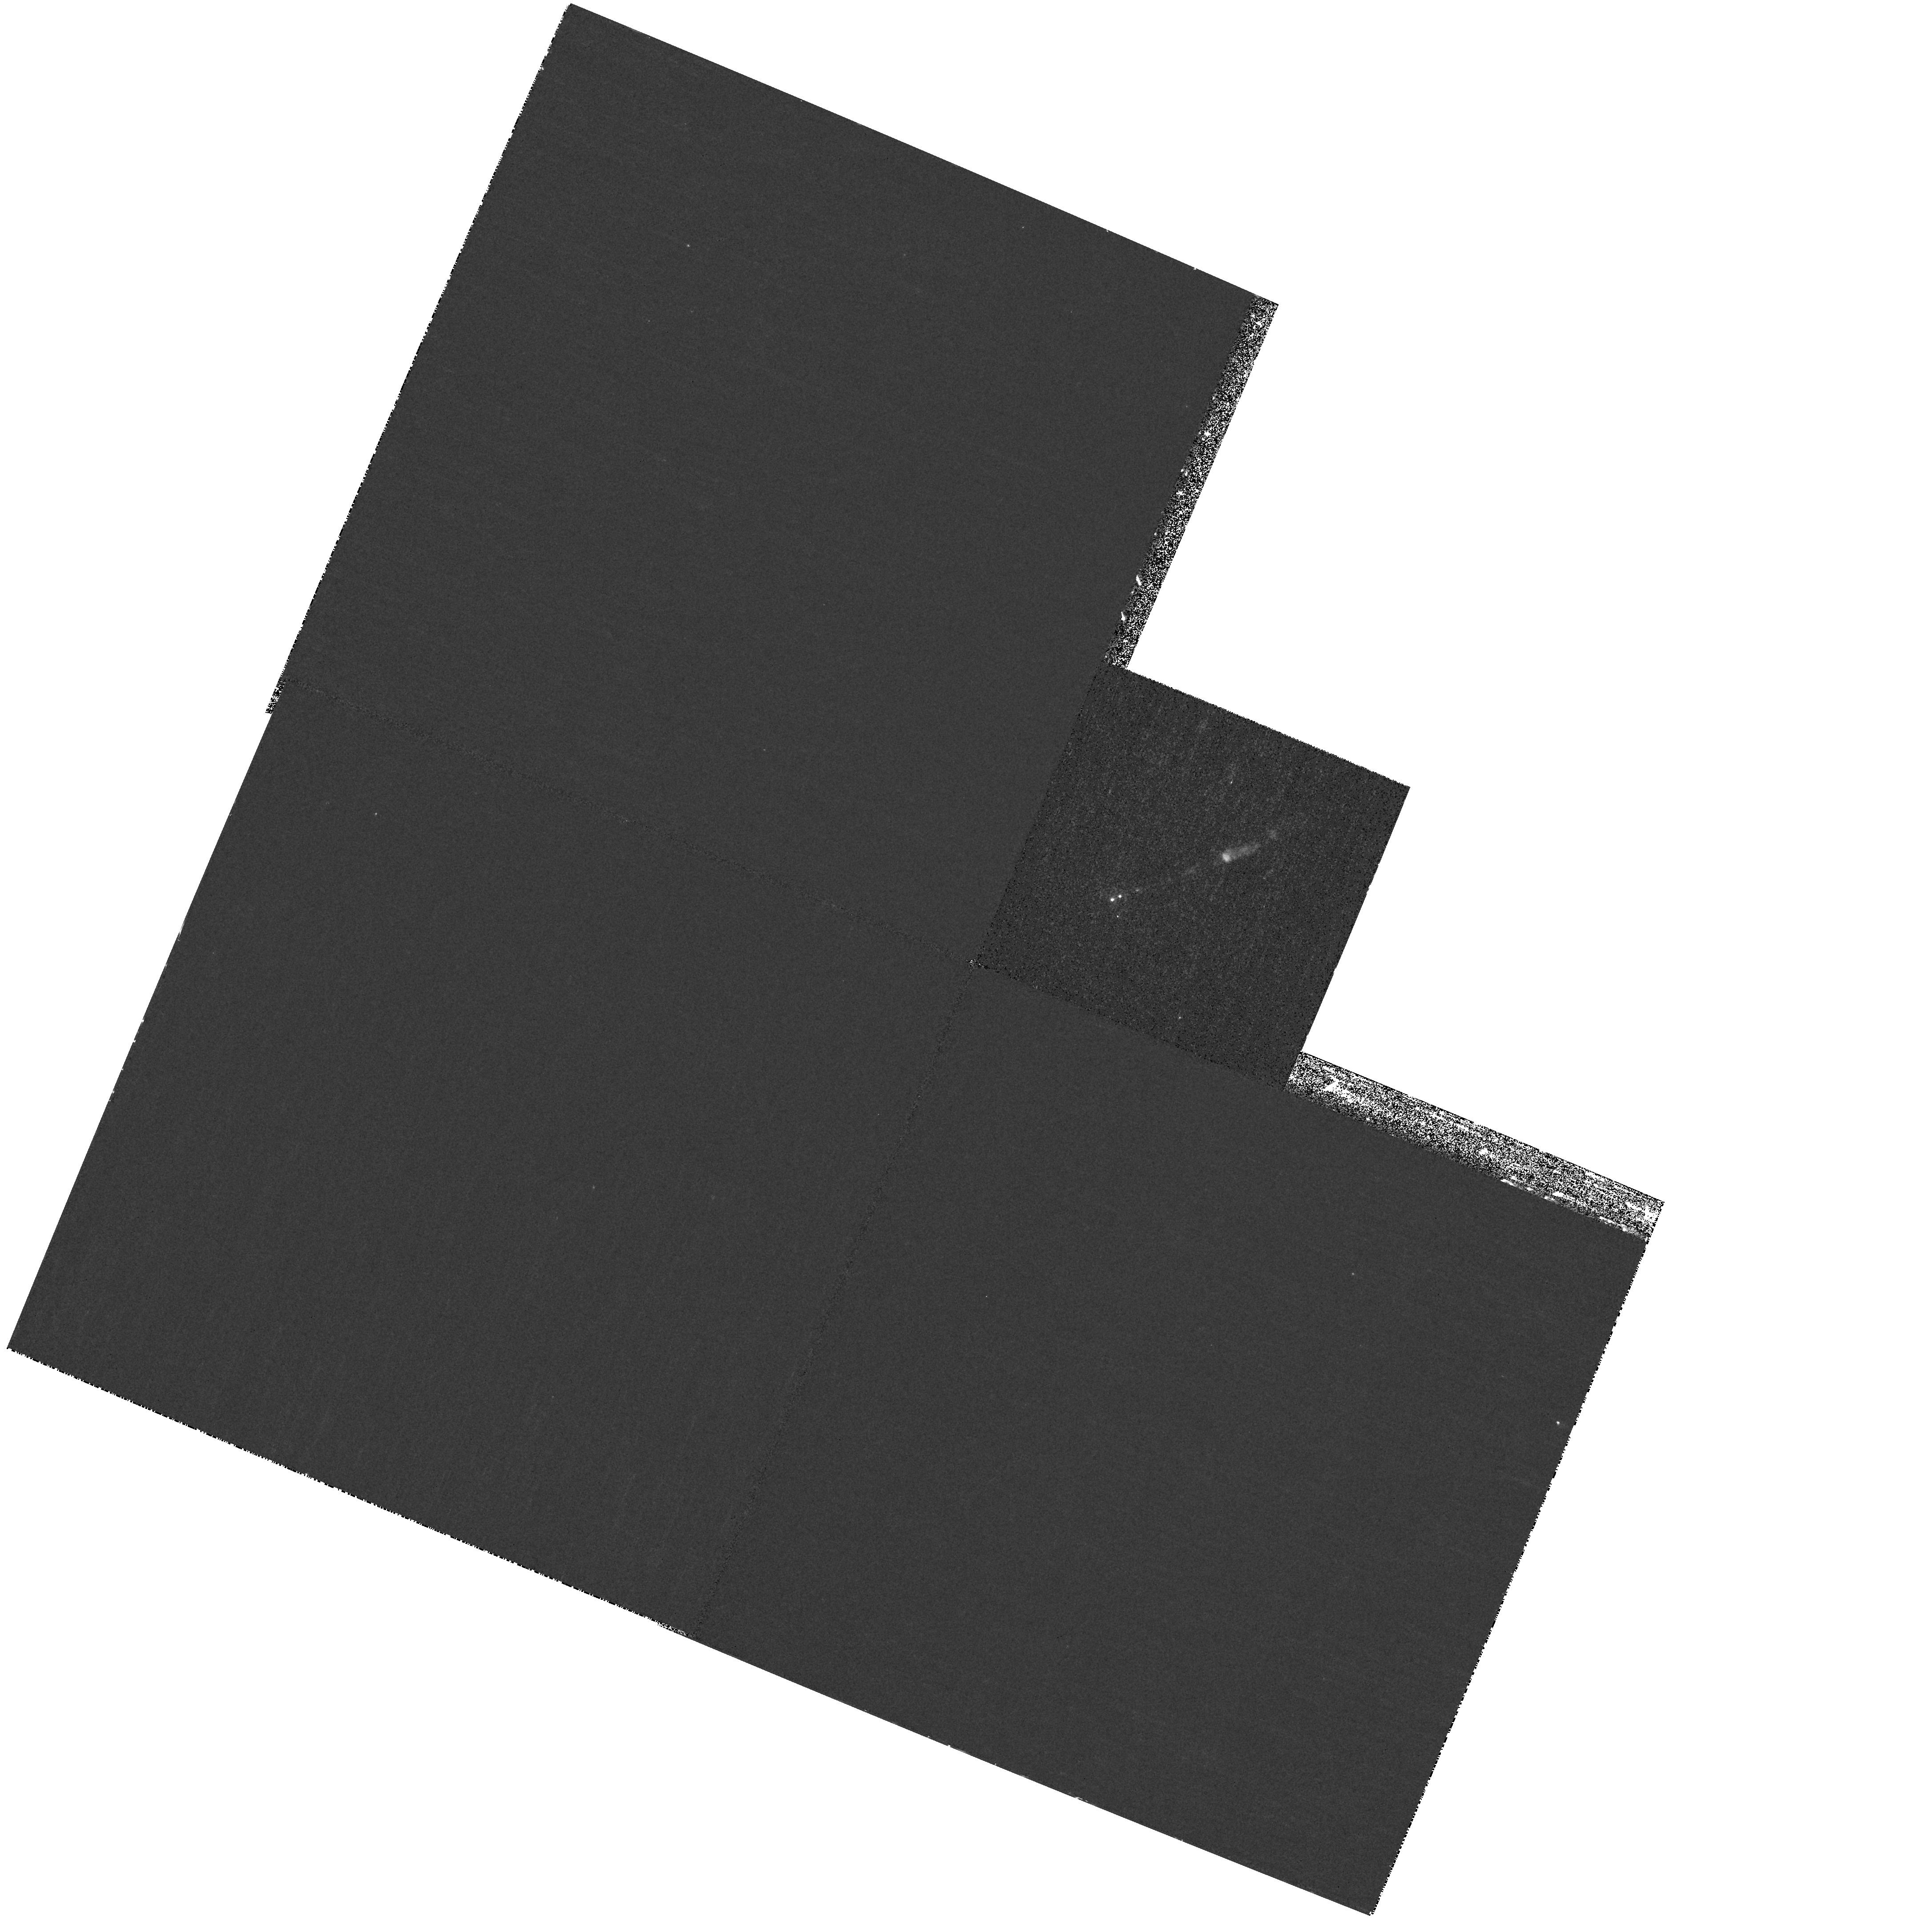
Target: M87-JET. Instrument: WFPC2/PC. Filter: F255W. Exposure: 32 min. Observation ID: hst_11216_20_wfpc2_pc_f255w_ua2r20

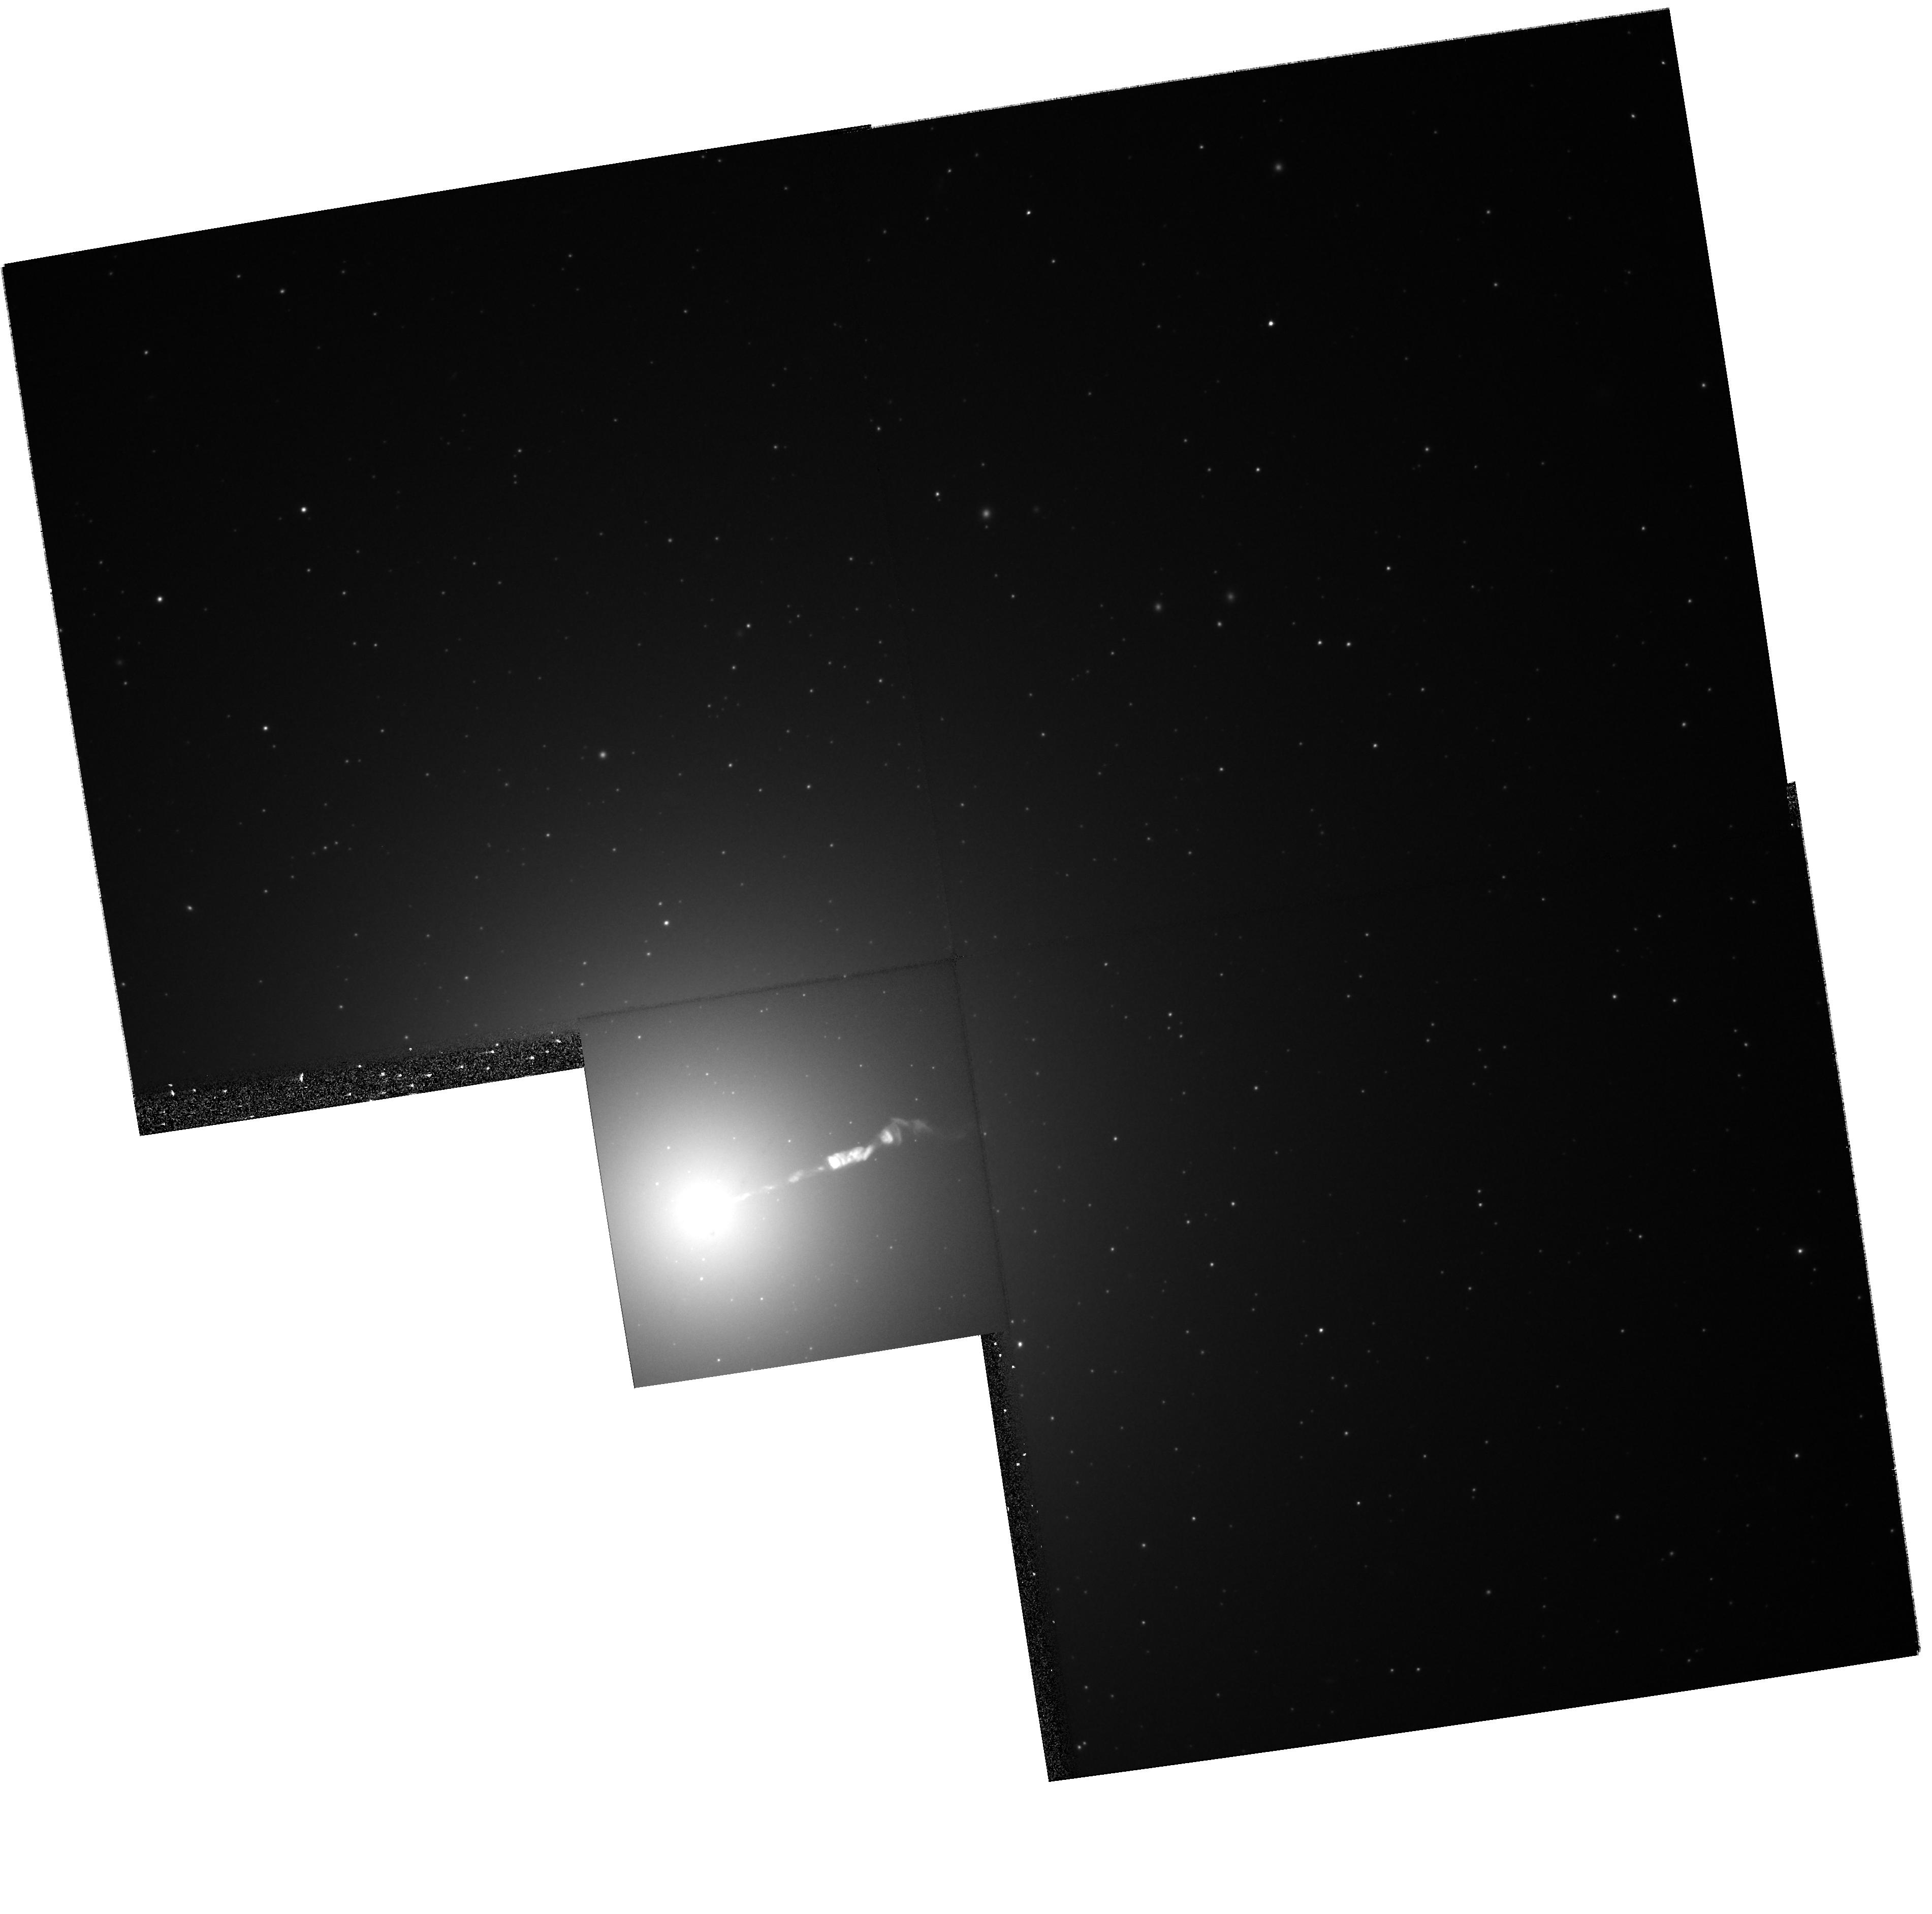
Target: M87-JET. Instrument: WFPC2/PC. Filter: F606W. Exposure: 16 min. Observation ID: hst_11216_51_wfpc2_pc_f606w_ua2r51

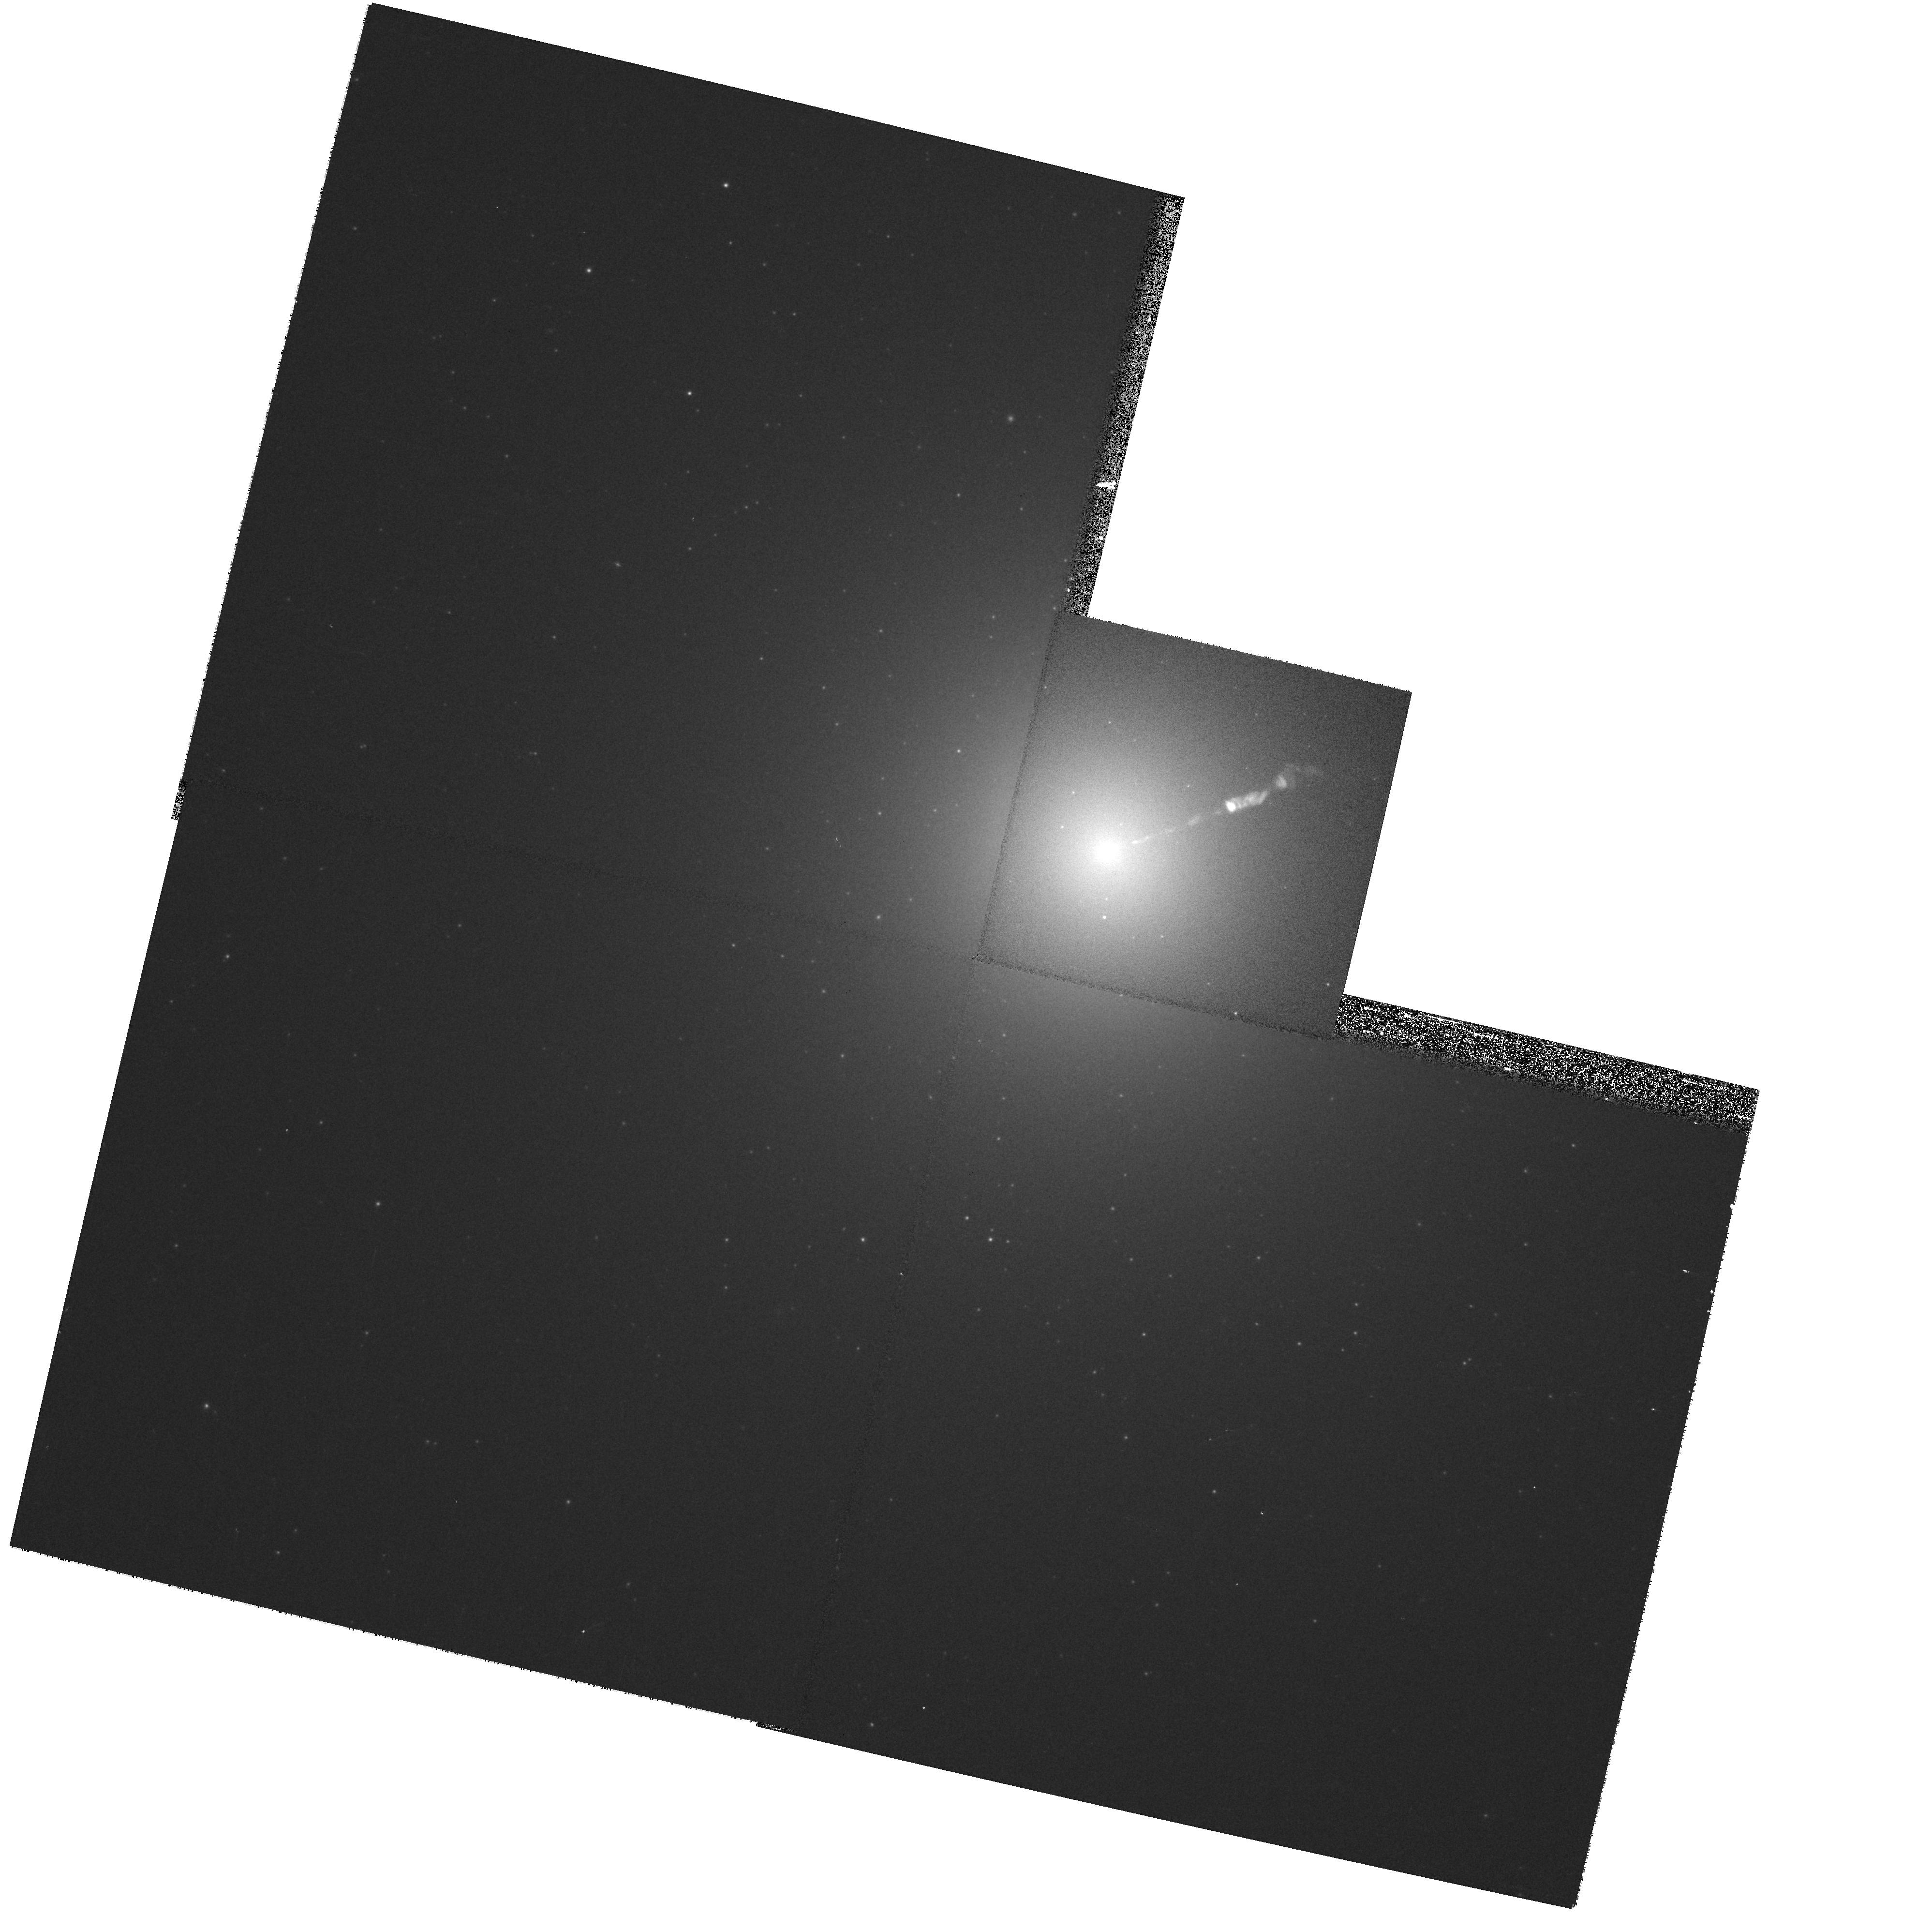
Target: M87-JET. Instrument: WFPC2/PC. Filter: F814W. Exposure: 1 min. Observation ID: hst_11216_11_wfpc2_pc_f814w_ua2r11

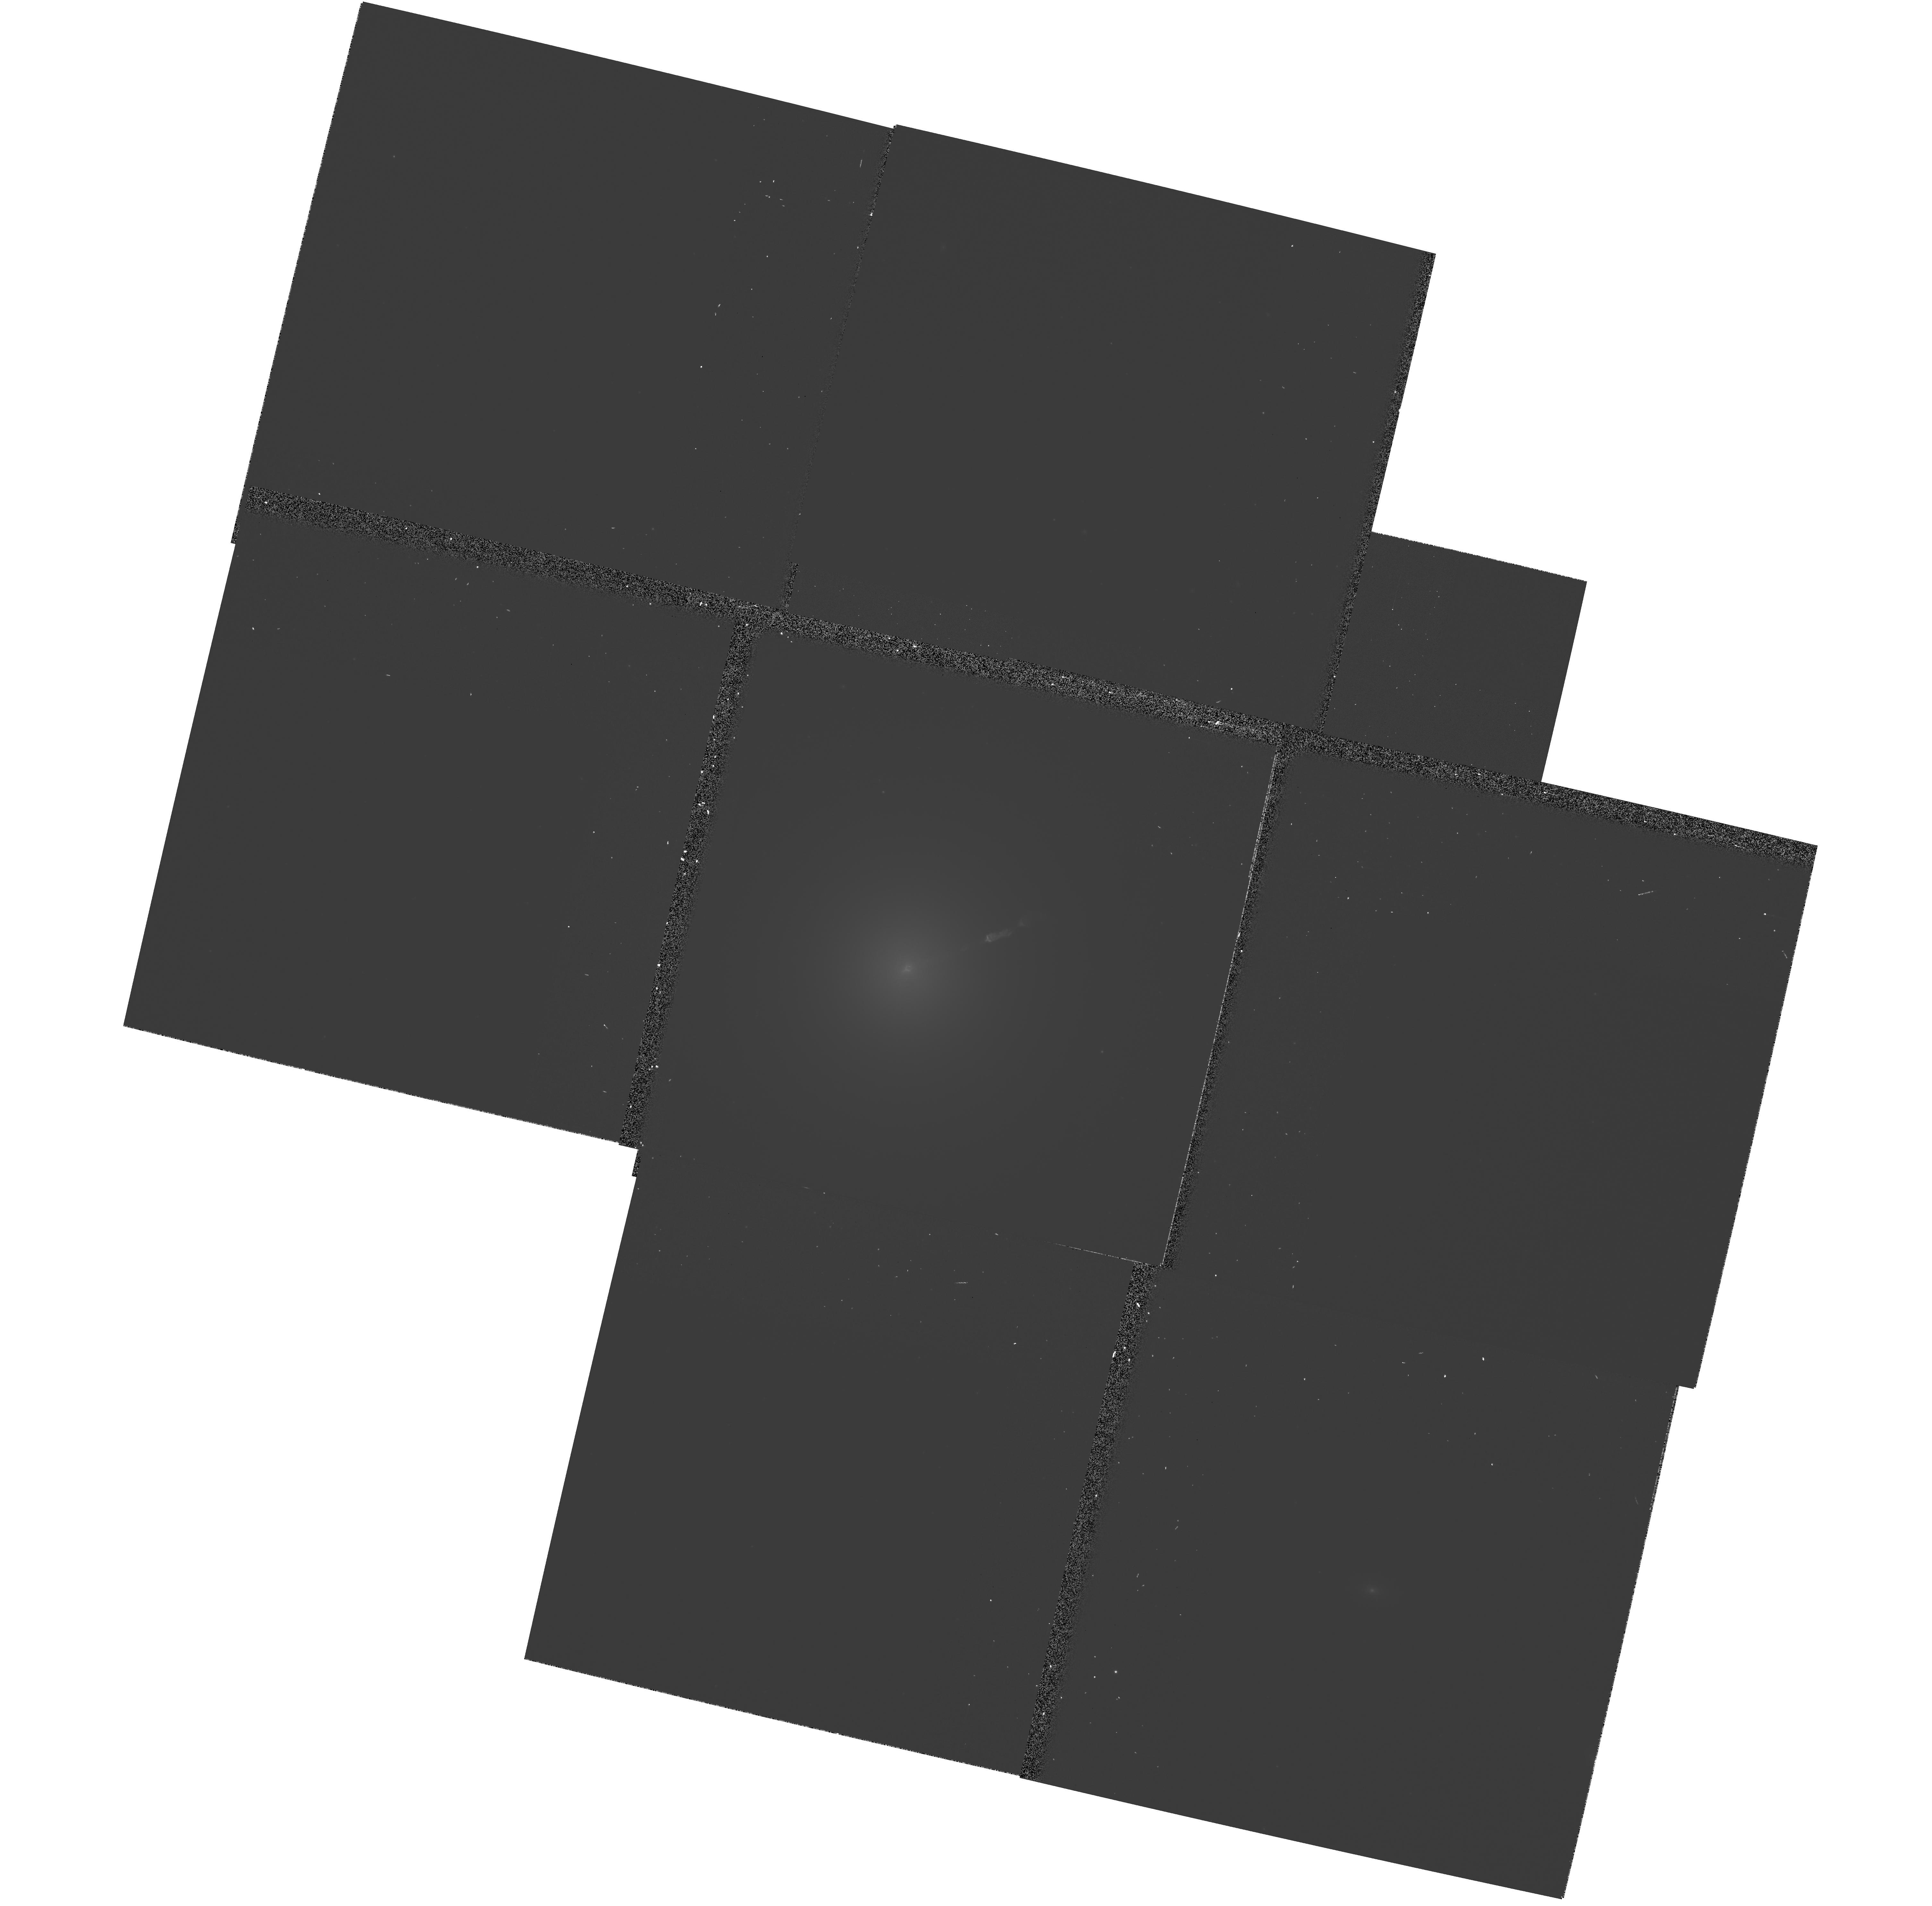
Target: M87-JET. Instrument: WFPC2/PC. Filter: F606W-POLQ. Exposure: 8 min. Observation ID: hst_11216_12_wfpc2_pc_f606w-polq_ua2r12

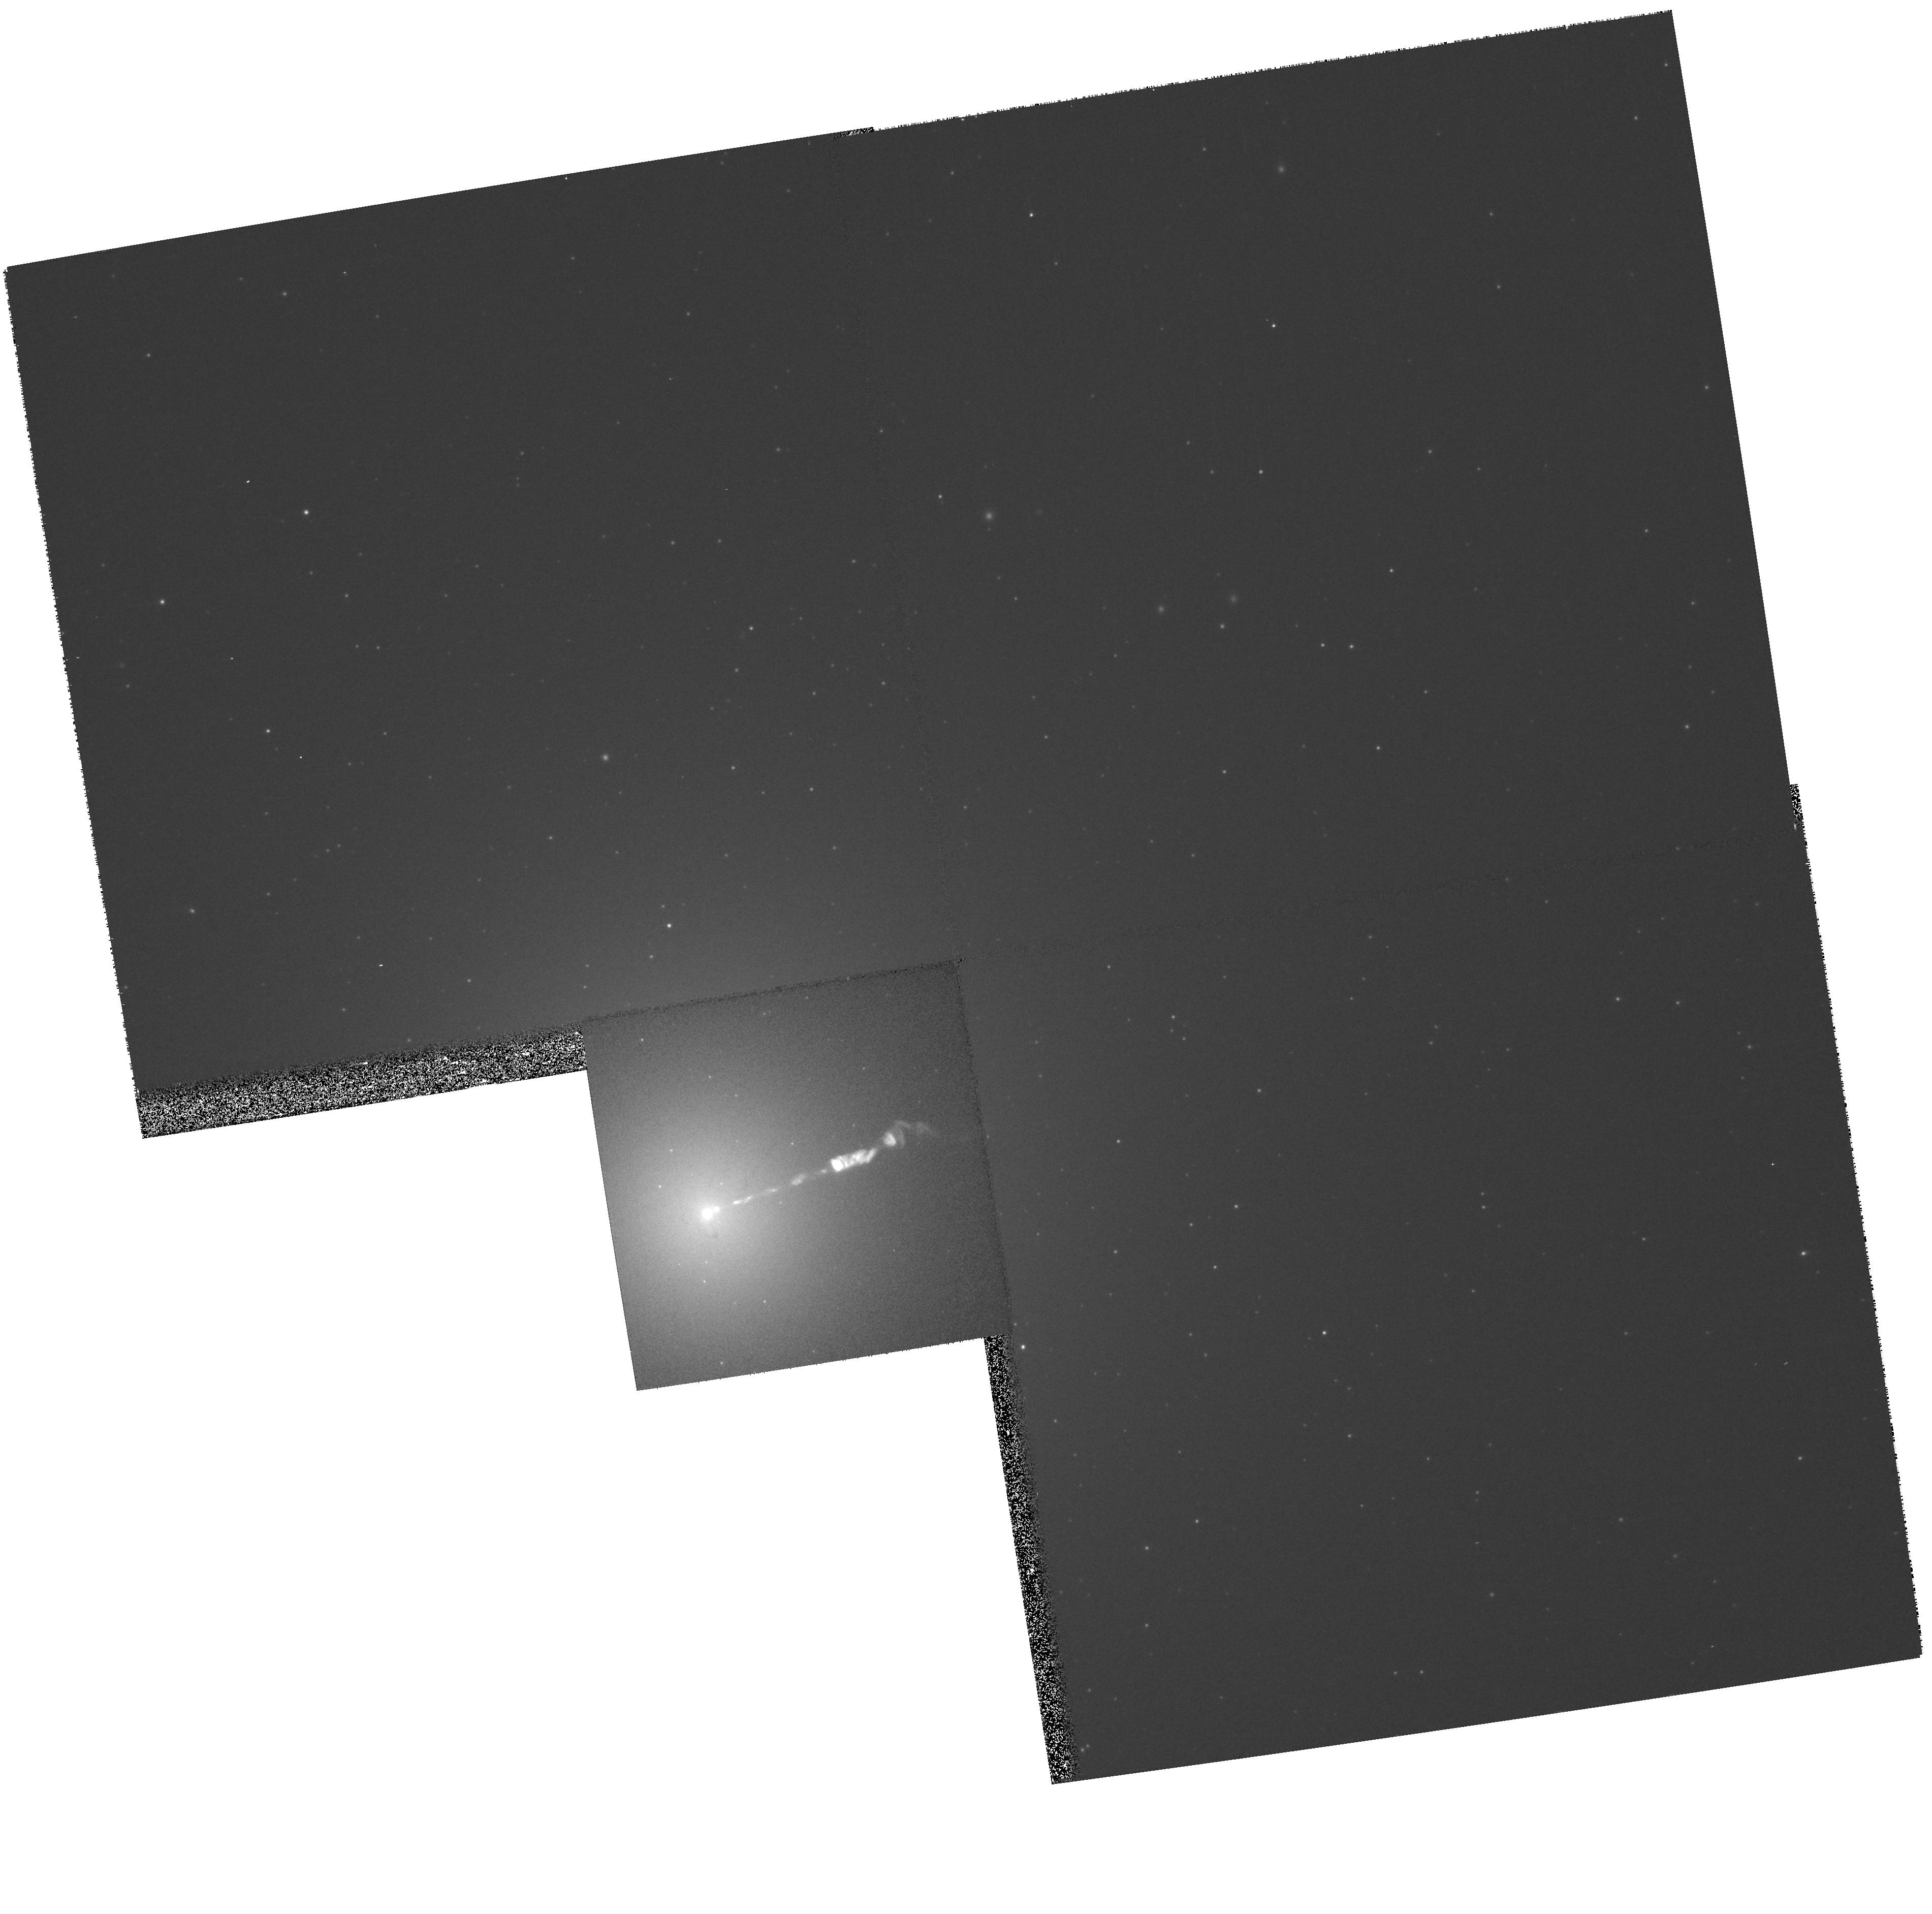
Target: M87-JET. Instrument: WFPC2/PC. Filter: F450W. Exposure: 8 min. Observation ID: hst_11216_51_wfpc2_pc_f450w_ua2r51

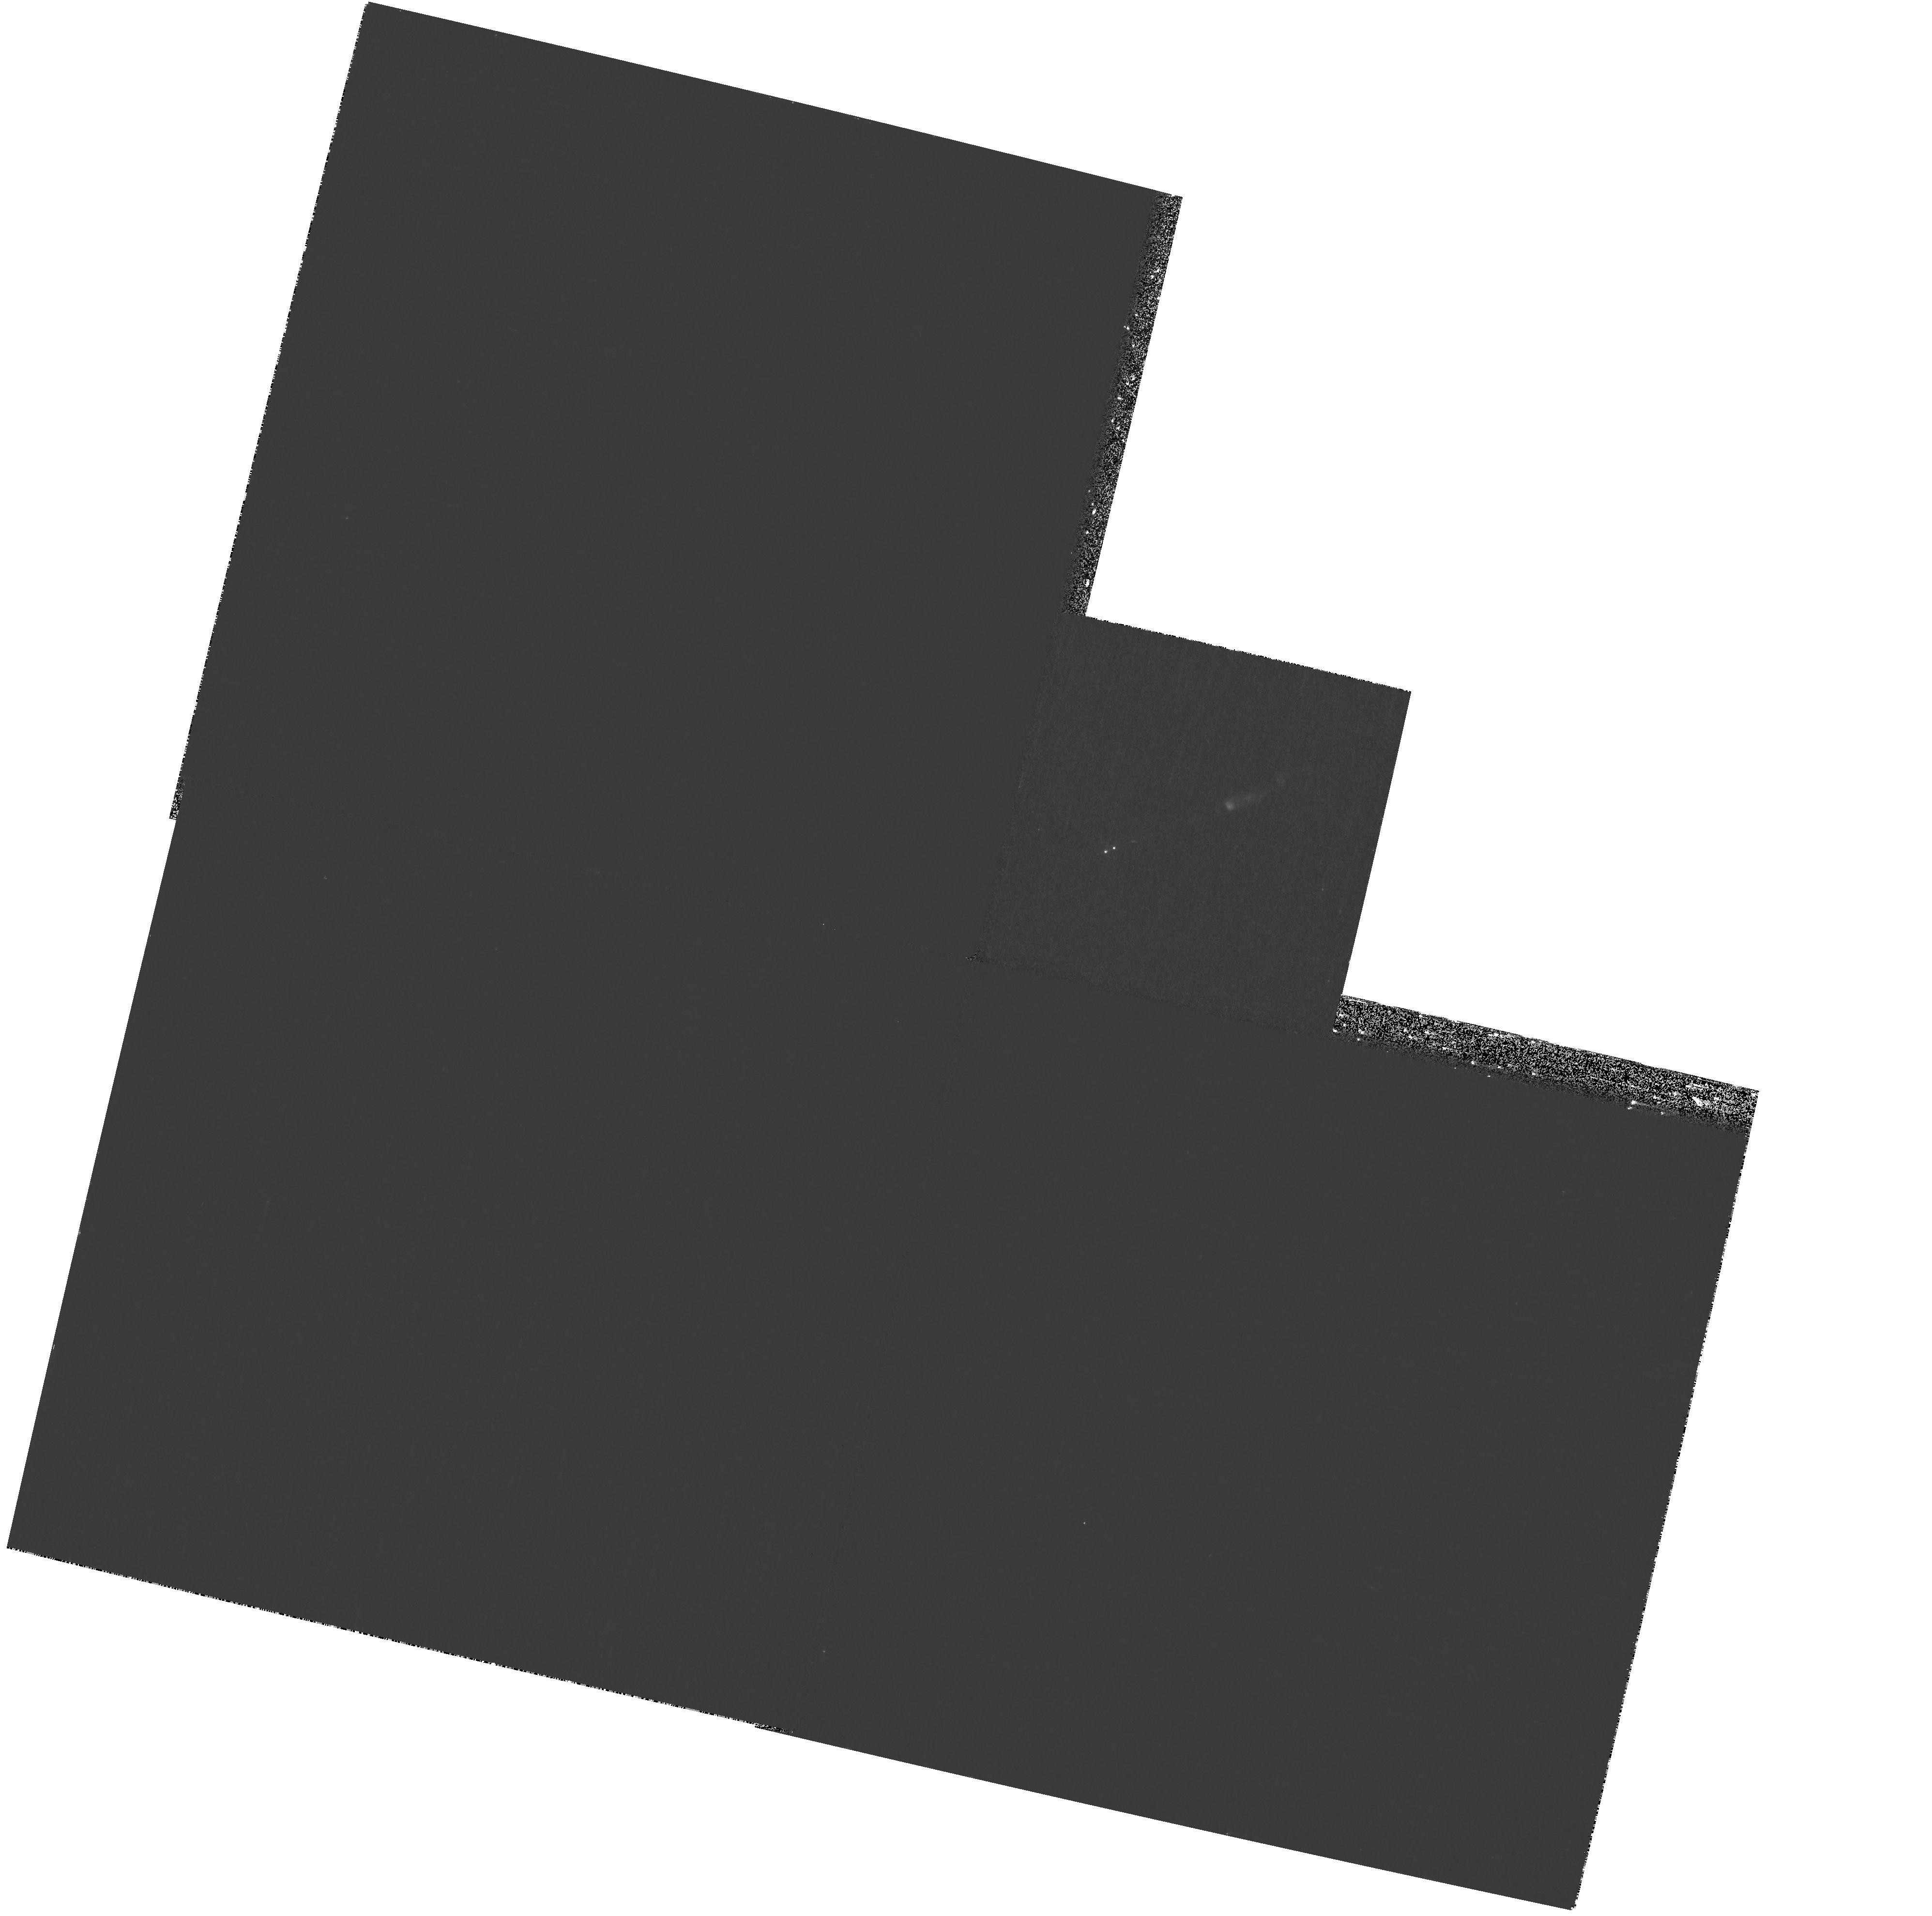
Target: M87-JET. Instrument: WFPC2/PC. Filter: F255W. Exposure: 32 min. Observation ID: hst_11216_10_wfpc2_pc_f255w_ua2r10

HST / Chandra Monitoring of a Dramatic Flare in the M87 Jet (PI: Biretta, John A.)

As the nearest galaxy with an optical jet, M87 affords an unparalleled opportunity to study extragalactic jet phenomena at the highest resolution. During 2002, HST and Chandra monitoring of the M87 jet detected a dramatic flare in knot HST-1 located ~1" from the nucleus. Its optical brightness eventually increased seventy-fold and peaked in 2005; the X-rays show a similarly dramatic outburst. In both bands HST-1 is still extremely bright and greatly outshines the galaxy nucleus. To our knowledge this is the first incidence of an optical or X-ray outburst from a jet region which is spatially distinct from the core source -- this presents an unprecedented opportunity to study the processes responsible for non-thermal variability and the X-ray emission. We propose five epochs of HST/WFPC2 flux monitoring during Cycle 16, as well as seven epochs of Chandra/ACIS observation (5ksec each, six Chandra epochs contemporary with HST). At two of the HST/WFPC2 epochs we also gather spectral information, and at one epoch we will map the magnetic field structure. The results of this investigation are of key importance not only for understanding the nature of the X-ray emission of the M87 jet, but also for understanding flares in blazar jets, which are highly variable, but where we have never before been able to resolve the flaring region in the optical or X-rays. These new observations will allow us to track the decay phase of the giant flare, and study smaller secondary flares such as seen late in 2006. Ultimately we will test synchrotron emission models for the X-ray outburst, constrain particle acceleration and loss timescales, and study the jet dynamics associated with this flaring component.